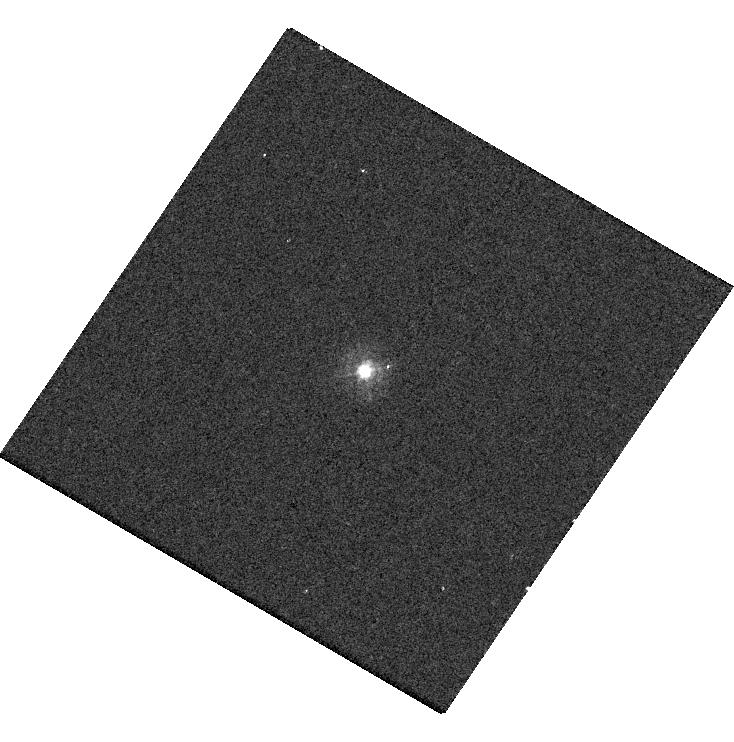
Target: P330E. Instrument: WFC3/UVIS. Filter: F275W. Exposure: 4 min. Observation ID: hst_17681_12_wfc3_uvis_f275w_ifi512

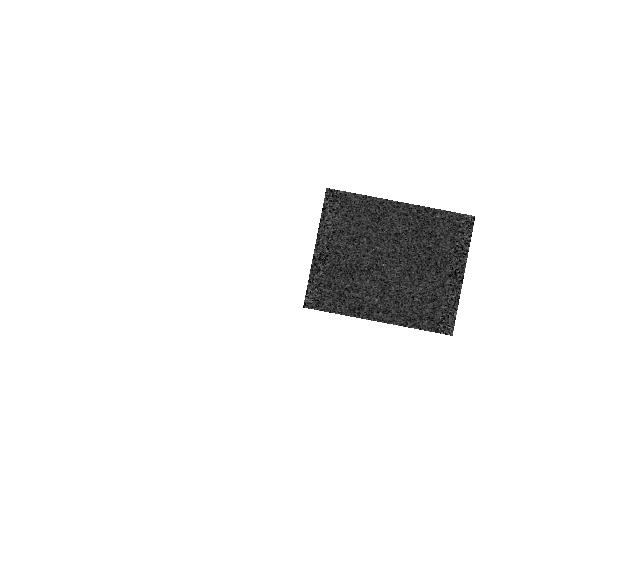
Target: GD-71. Instrument: WFC3/IR. Filter: F164N. Exposure: 1 min. Observation ID: hst_17681_21_wfc3_ir_f164n_ifi521

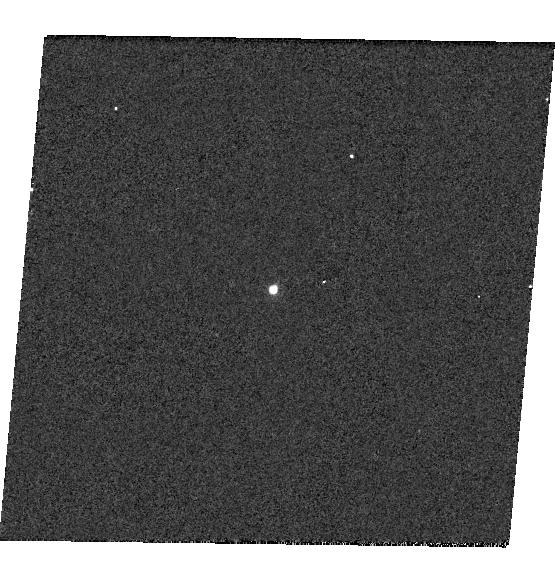
Target: GD-153. Instrument: WFC3/UVIS. Filter: F953N. Exposure: 2 min. Observation ID: hst_17681_03_wfc3_uvis_f953n_ifi503

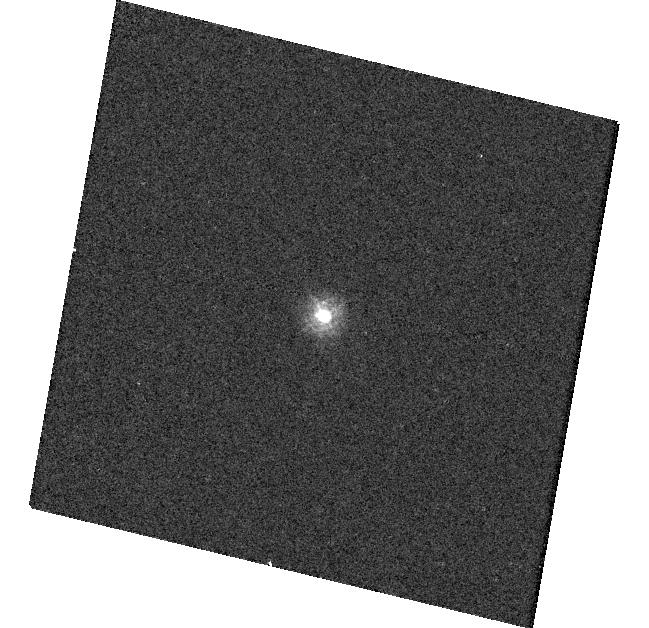
Target: TYC-4212-455-1. Instrument: WFC3/UVIS. Filter: F218W. Exposure: 3 min. Observation ID: hst_17681_14_wfc3_uvis_f218w_ifi514

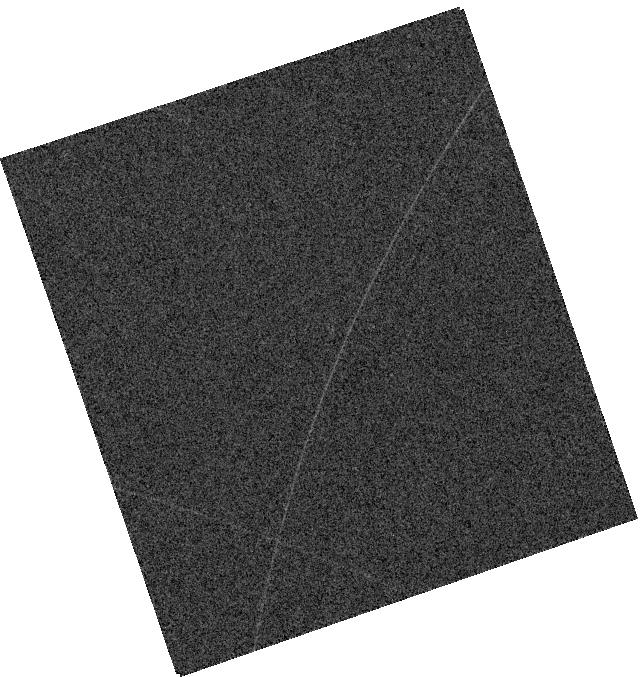
Target: GRW+70. Instrument: WFC3/IR. Filter: F128N. Exposure: 1 min. Observation ID: hst_17681_18_wfc3_ir_f128n_ifi518

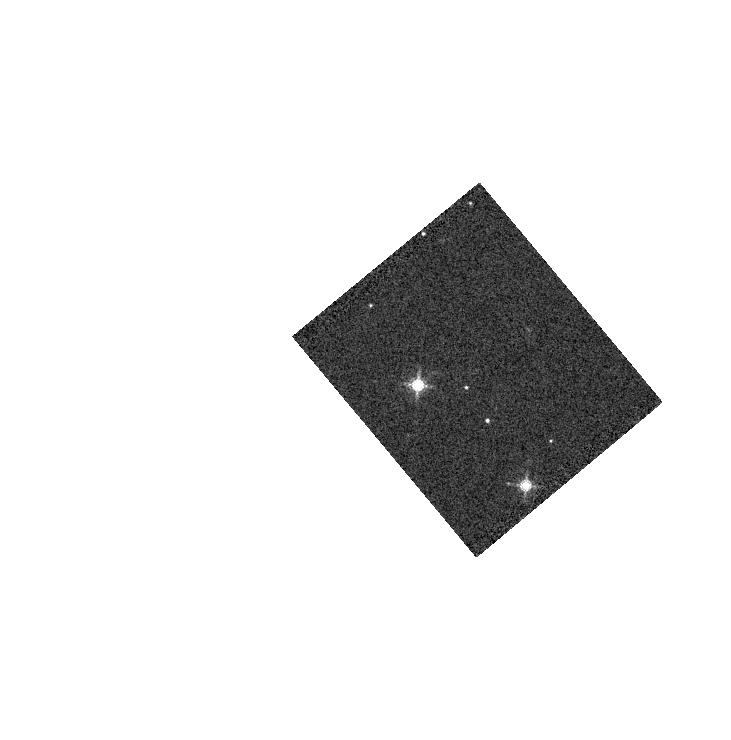
Target: GD-71. Instrument: WFC3/IR. Filter: F153M. Exposure: 1 min. Observation ID: hst_17681_51_wfc3_ir_f153m_ifi551

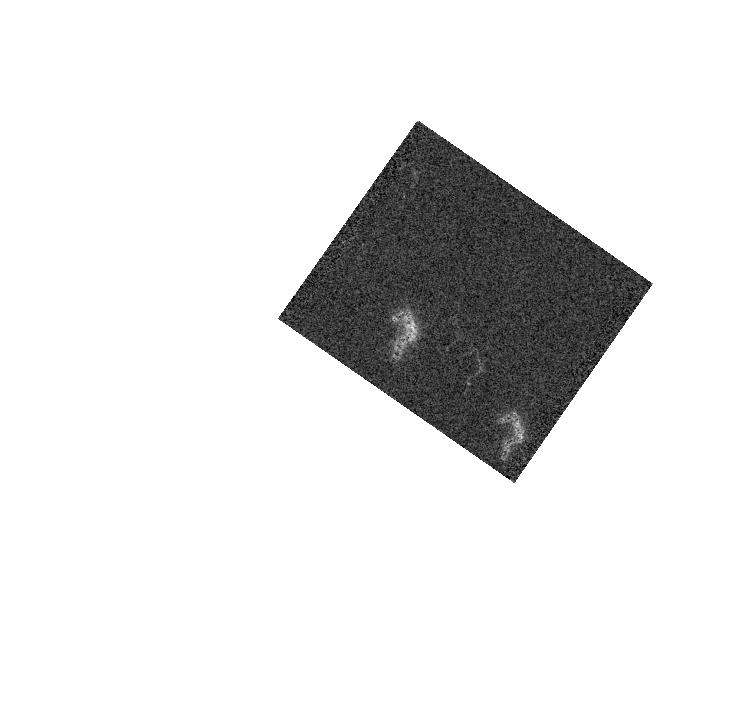
Target: GD-71. Instrument: WFC3/IR. Filter: F139M. Exposure: 1 min. Observation ID: hst_17681_19_wfc3_ir_f139m_ifi519

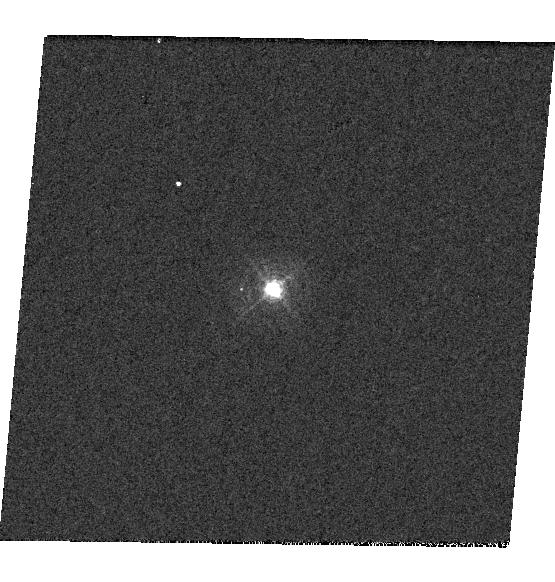
Target: GD-153. Instrument: WFC3/UVIS. Filter: F395N. Exposure: 1 min. Observation ID: hst_17681_03_wfc3_uvis_f395n_ifi503

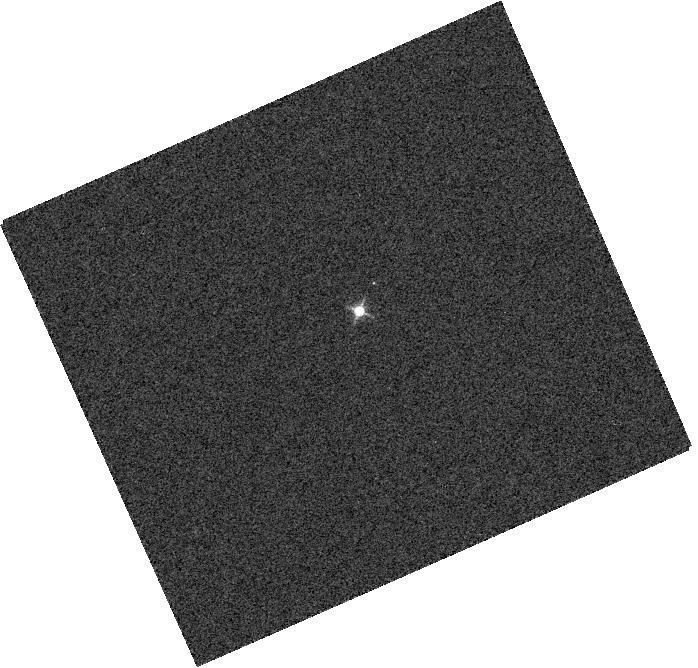
Target: GRW+70. Instrument: WFC3/IR. Filter: F132N. Exposure: 1 min. Observation ID: hst_17681_58_wfc3_ir_f132n_ifi558

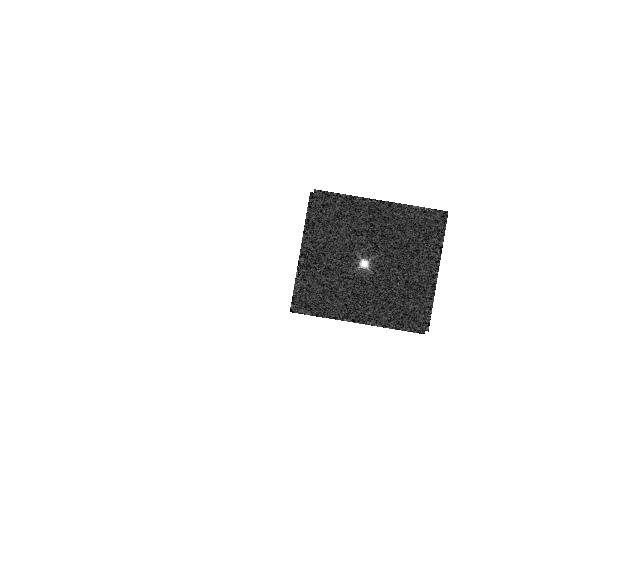
Target: GD-153. Instrument: WFC3/IR. Filter: F126N. Exposure: 2 min. Observation ID: hst_17681_17_wfc3_ir_f126n_ifi517

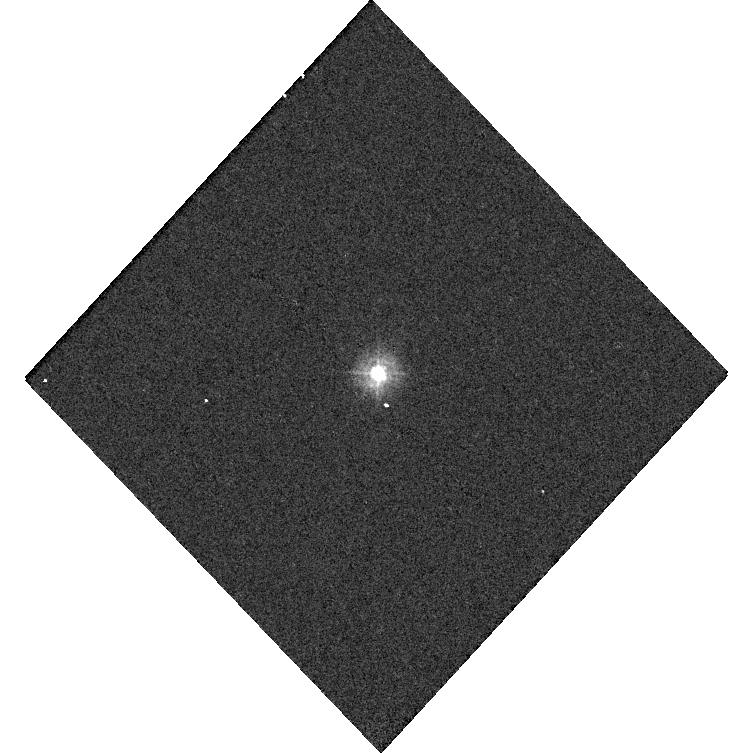
Target: TYC-4212-455-1. Instrument: WFC3/UVIS. Filter: F225W. Exposure: 2 min. Observation ID: hst_17681_59_wfc3_uvis_f225w_ifi559

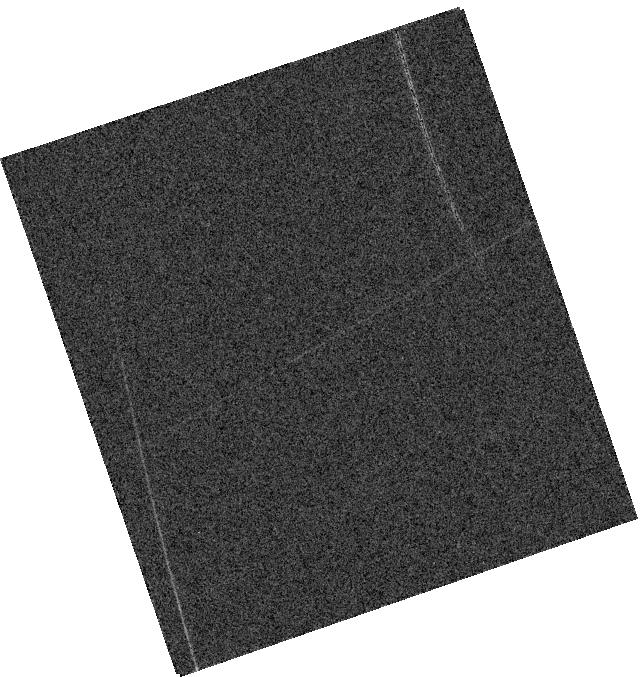
Target: GRW+70. Instrument: WFC3/IR. Filter: F130N. Exposure: 1 min. Observation ID: hst_17681_18_wfc3_ir_f130n_ifi518

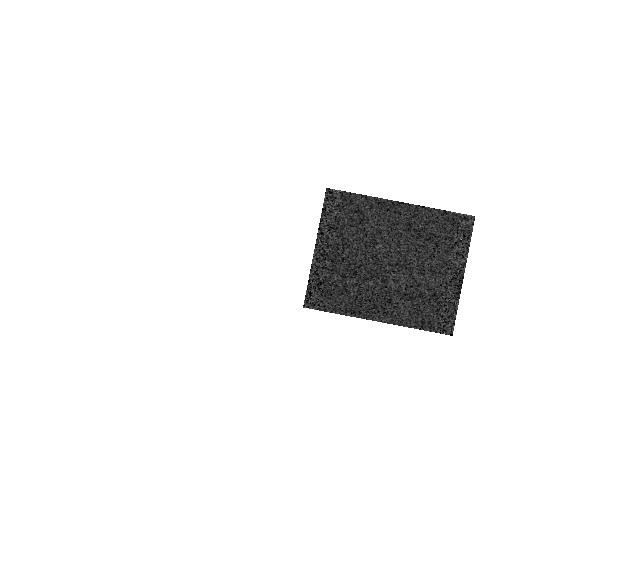
Target: GD-71. Instrument: WFC3/IR. Filter: F167N. Exposure: 1 min. Observation ID: hst_17681_21_wfc3_ir_f167n_ifi521

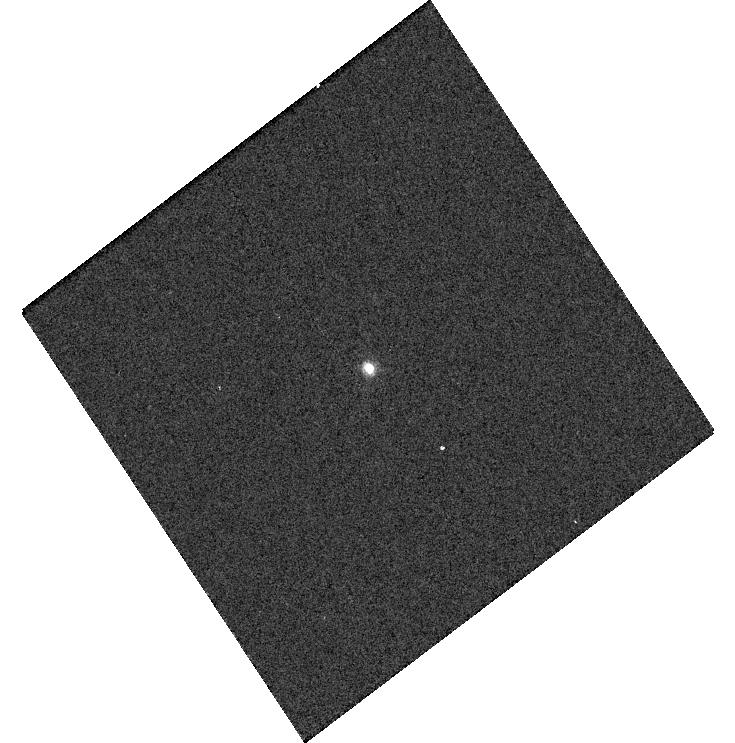
Target: GD-153. Instrument: WFC3/UVIS. Filter: F658N. Exposure: 2 min. Observation ID: hst_17681_04_wfc3_uvis_f658n_ifi504

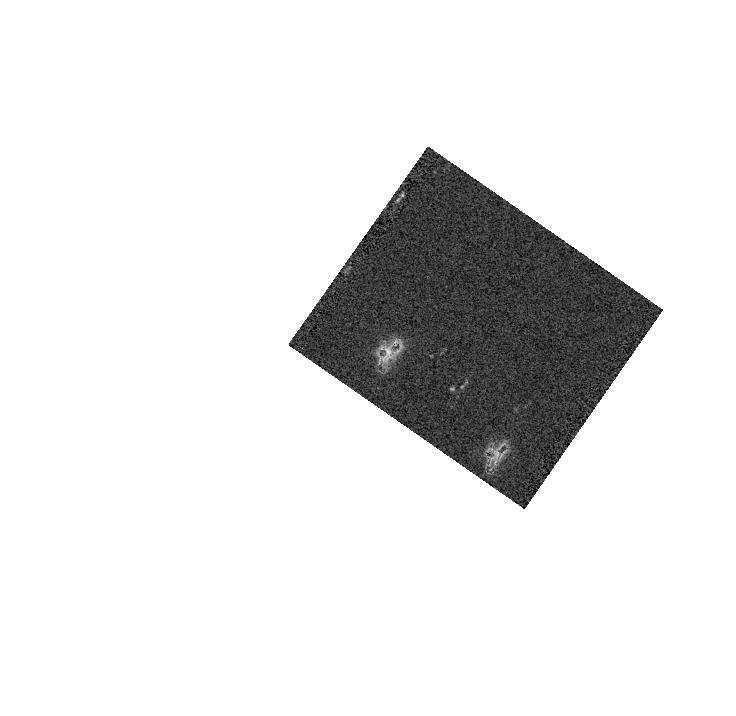
Target: GD-71. Instrument: WFC3/IR. Filter: F153M. Exposure: 1 min. Observation ID: hst_17681_19_wfc3_ir_f153m_ifi519

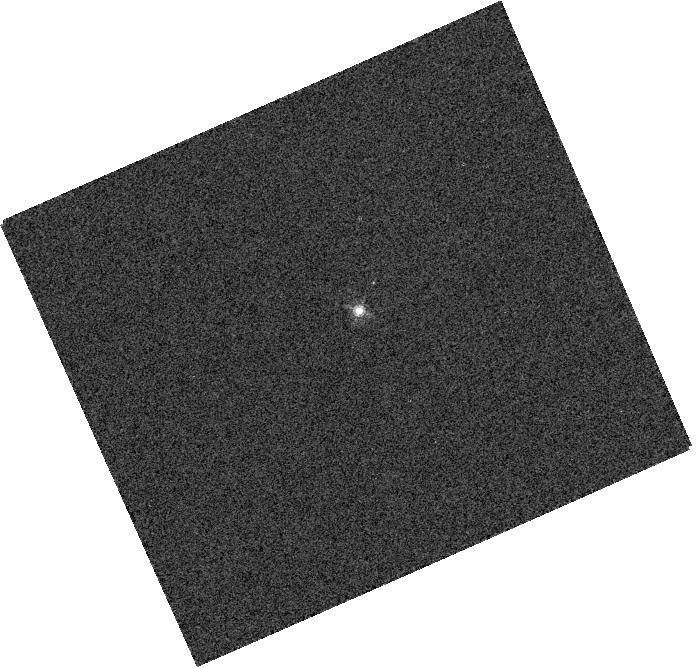
Target: GRW+70. Instrument: WFC3/IR. Filter: F164N. Exposure: 1 min. Observation ID: hst_17681_58_wfc3_ir_f164n_ifi558

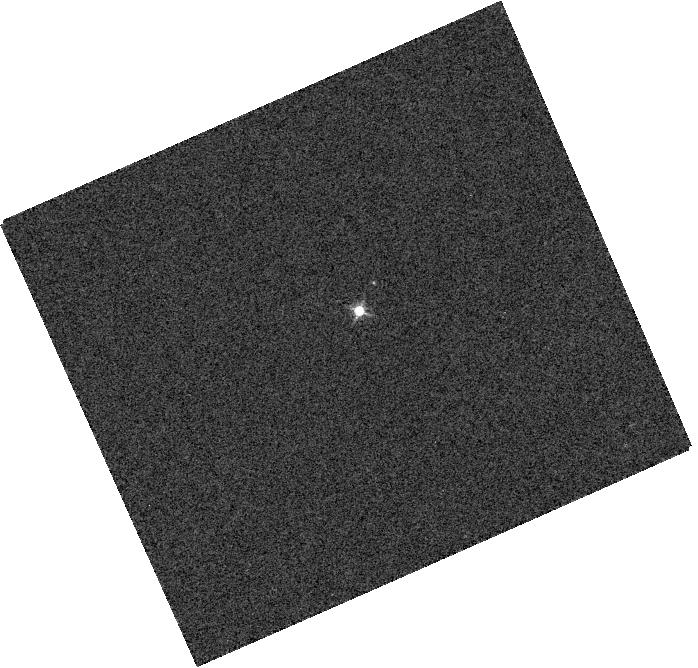
Target: GRW+70. Instrument: WFC3/IR. Filter: F128N. Exposure: 1 min. Observation ID: hst_17681_58_wfc3_ir_f128n_ifi558

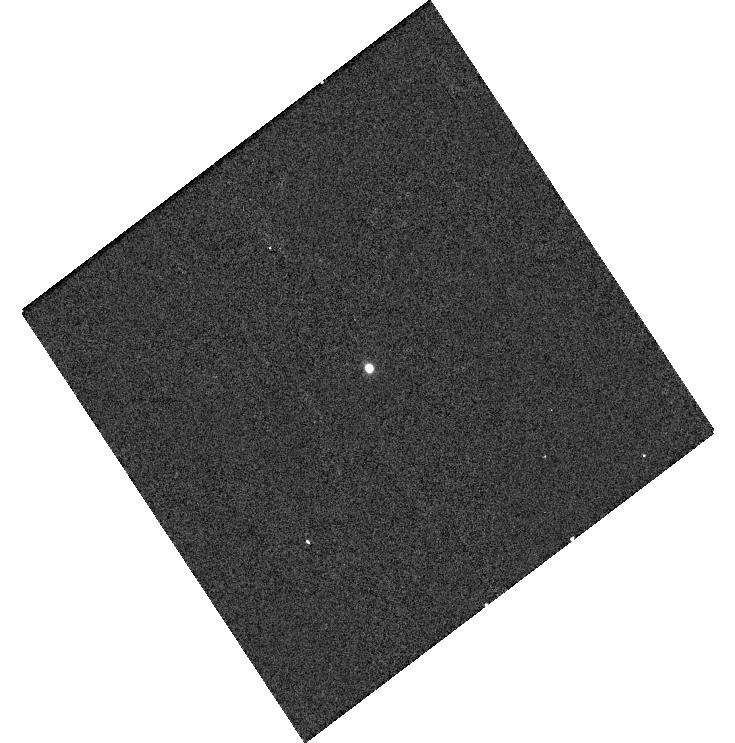
Target: GD-153. Instrument: WFC3/UVIS. Filter: F953N. Exposure: 2 min. Observation ID: hst_17681_04_wfc3_uvis_f953n_ifi504

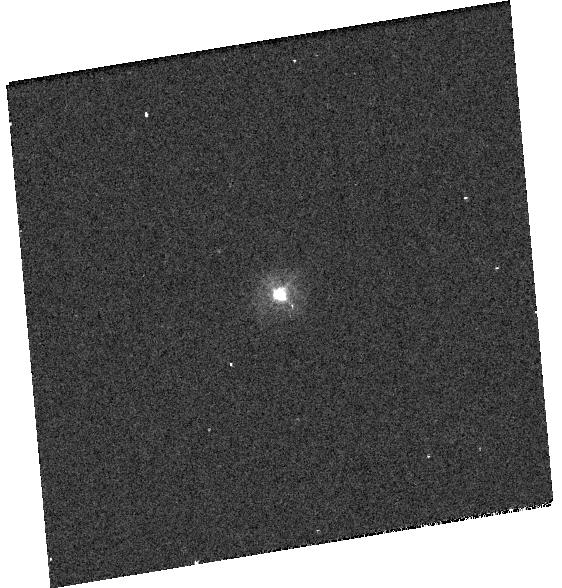
Target: P330E. Instrument: WFC3/UVIS. Filter: F275W. Exposure: 4 min. Observation ID: hst_17681_11_wfc3_uvis_f275w_ifi511

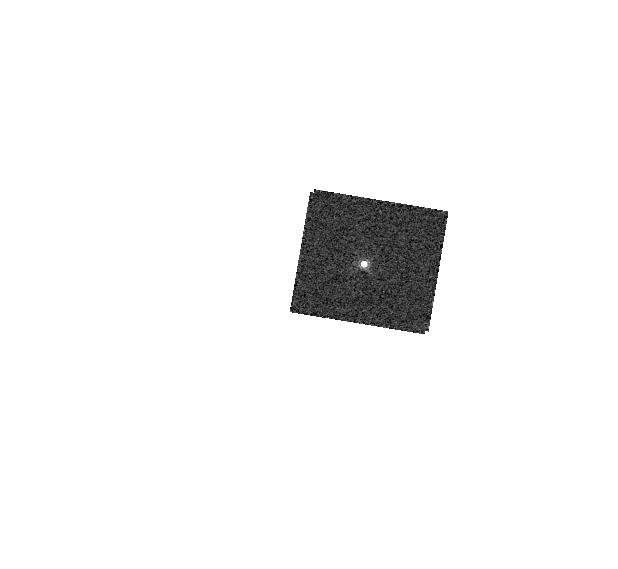
Target: GD-153. Instrument: WFC3/IR. Filter: F164N. Exposure: 2 min. Observation ID: hst_17681_17_wfc3_ir_f164n_ifi517

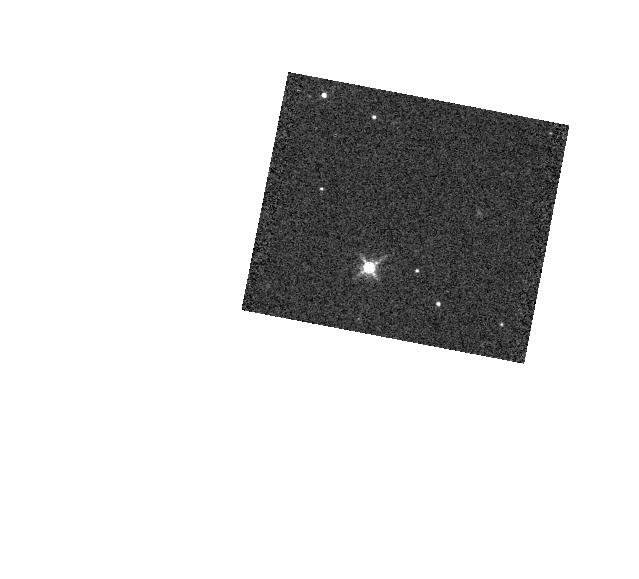
Target: GD-71. Instrument: WFC3/IR. Filter: F153M. Exposure: 1 min. Observation ID: hst_17681_21_wfc3_ir_f153m_ifi521

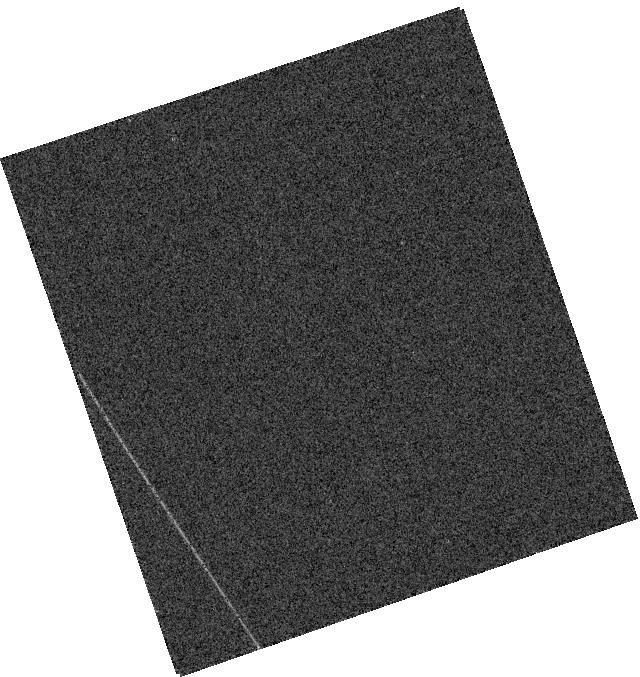
Target: GRW+70. Instrument: WFC3/IR. Filter: F132N. Exposure: 1 min. Observation ID: hst_17681_18_wfc3_ir_f132n_ifi518

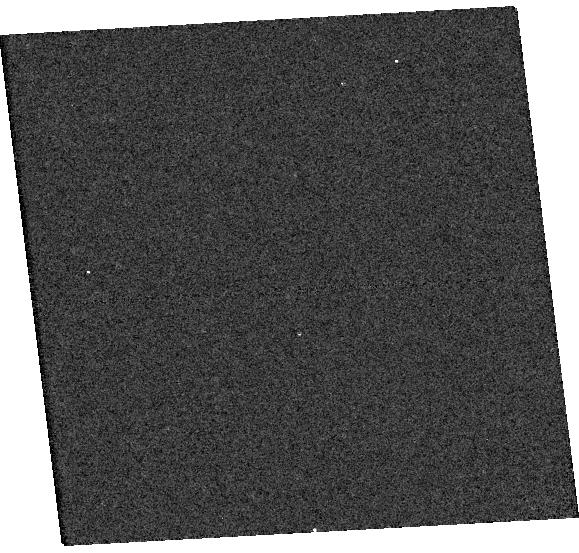
Target: TYC-4212-455-1. Instrument: WFC3/UVIS. Filter: F225W. Exposure: 2 min. Observation ID: hst_17681_15_wfc3_uvis_f225w_ifi515

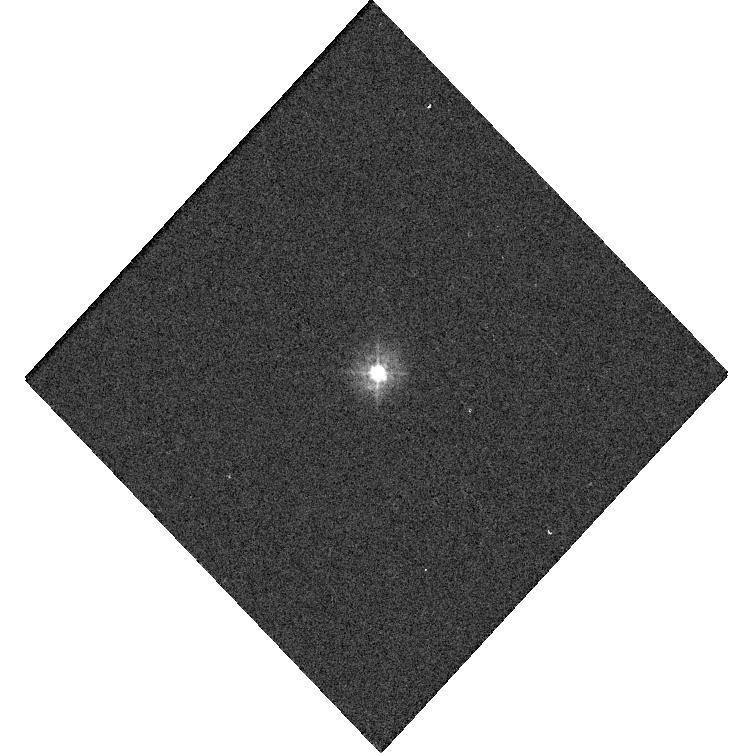
Target: TYC-4212-455-1. Instrument: WFC3/UVIS. Filter: F275W. Exposure: 1 min. Observation ID: hst_17681_59_wfc3_uvis_f275w_ifi559

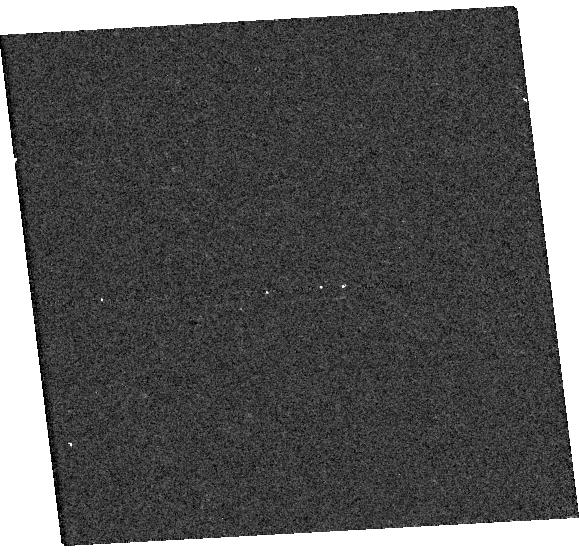
Target: TYC-4212-455-1. Instrument: WFC3/UVIS. Filter: F218W. Exposure: 3 min. Observation ID: hst_17681_15_wfc3_uvis_f218w_ifi515

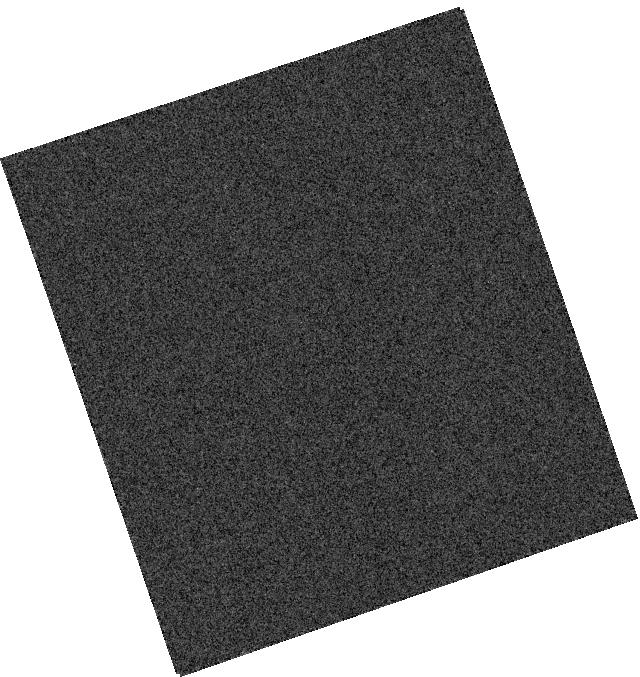
Target: GRW+70. Instrument: WFC3/IR. Filter: F164N. Exposure: 1 min. Observation ID: hst_17681_18_wfc3_ir_f164n_ifi518

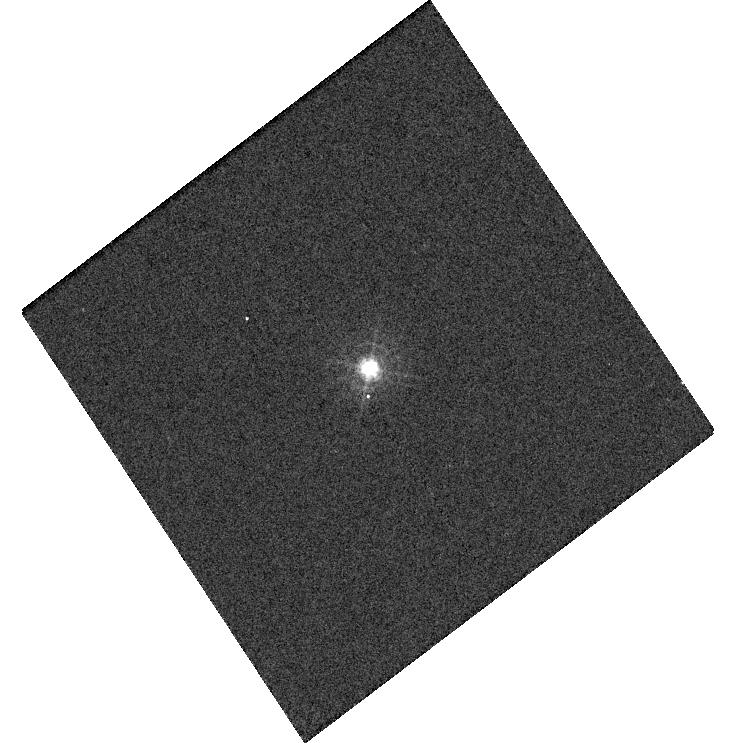
Target: GD-153. Instrument: WFC3/UVIS. Filter: F395N. Exposure: 1 min. Observation ID: hst_17681_04_wfc3_uvis_f395n_ifi504

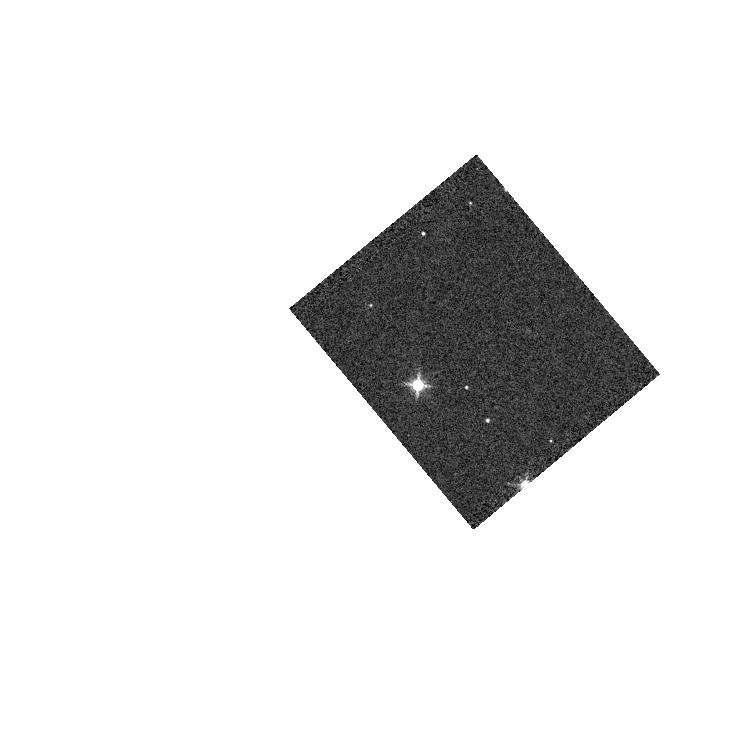
Target: GD-71. Instrument: WFC3/IR. Filter: F139M. Exposure: 1 min. Observation ID: hst_17681_51_wfc3_ir_f139m_ifi551

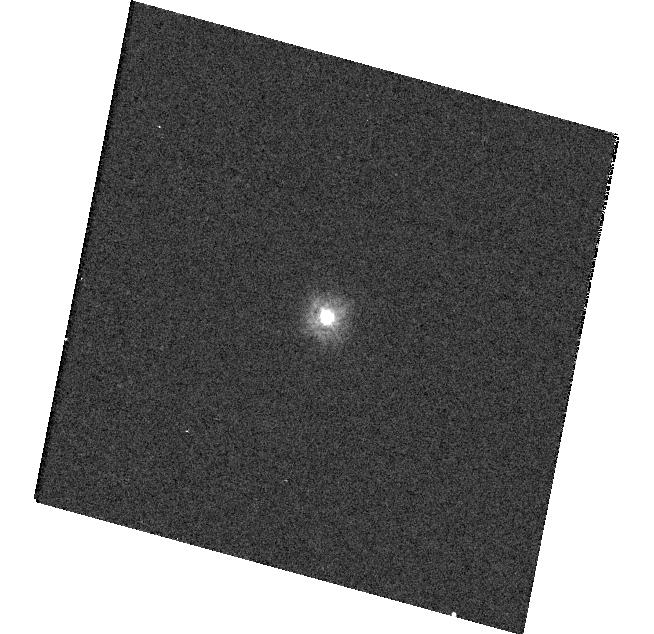
Target: TYC-4212-455-1. Instrument: WFC3/UVIS. Filter: F225W. Exposure: 2 min. Observation ID: hst_17681_13_wfc3_uvis_f225w_ifi513

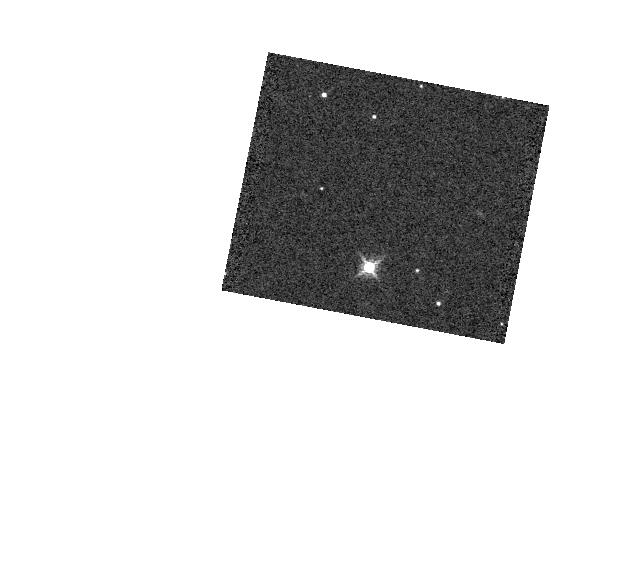
Target: GD-71. Instrument: WFC3/IR. Filter: F139M. Exposure: 1 min. Observation ID: hst_17681_21_wfc3_ir_f139m_ifi521

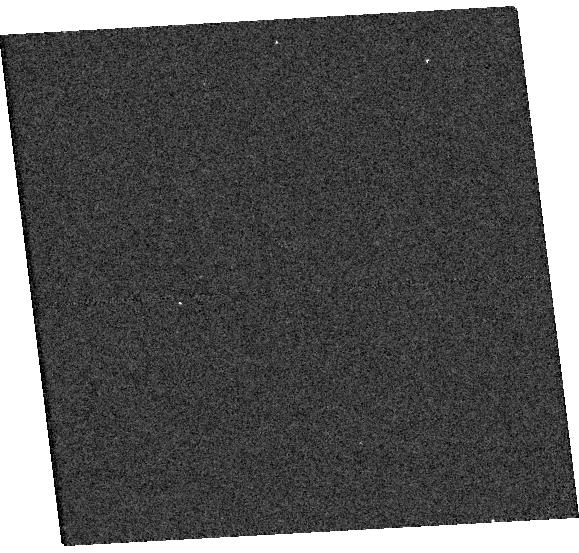
Target: TYC-4212-455-1. Instrument: WFC3/UVIS. Filter: F275W. Exposure: 1 min. Observation ID: hst_17681_15_wfc3_uvis_f275w_ifi515

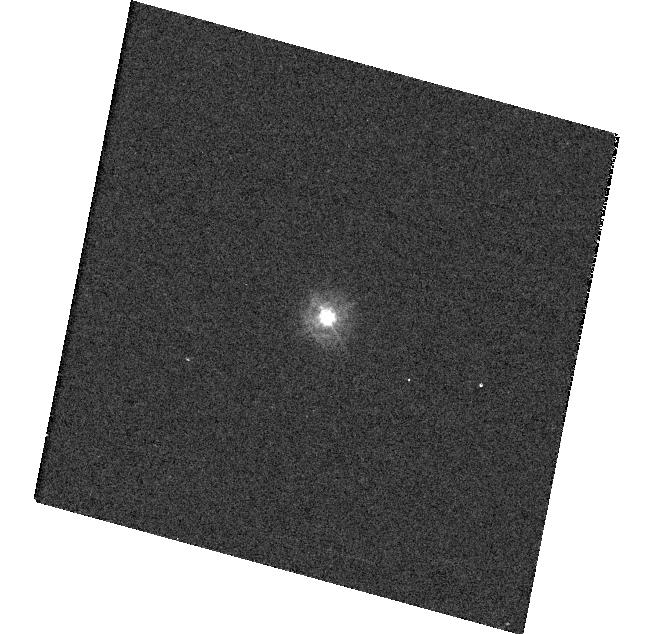
Target: TYC-4212-455-1. Instrument: WFC3/UVIS. Filter: F275W. Exposure: 1 min. Observation ID: hst_17681_13_wfc3_uvis_f275w_ifi513

WFC3 UVIS and IR Photometry (PI: Mack, Jennifer)

Using high signal-to-noise observations of spectrophotometric standard stars in staring mode, this program serves as a monitor of the UVIS and IR channel throughput and stability. The data will be used to compute inverse sensitivities (i.e. zeropoints), encircled energies, and any required color term corrections for both WFC3 channels as a function of time, wavelength, and position on the detector.